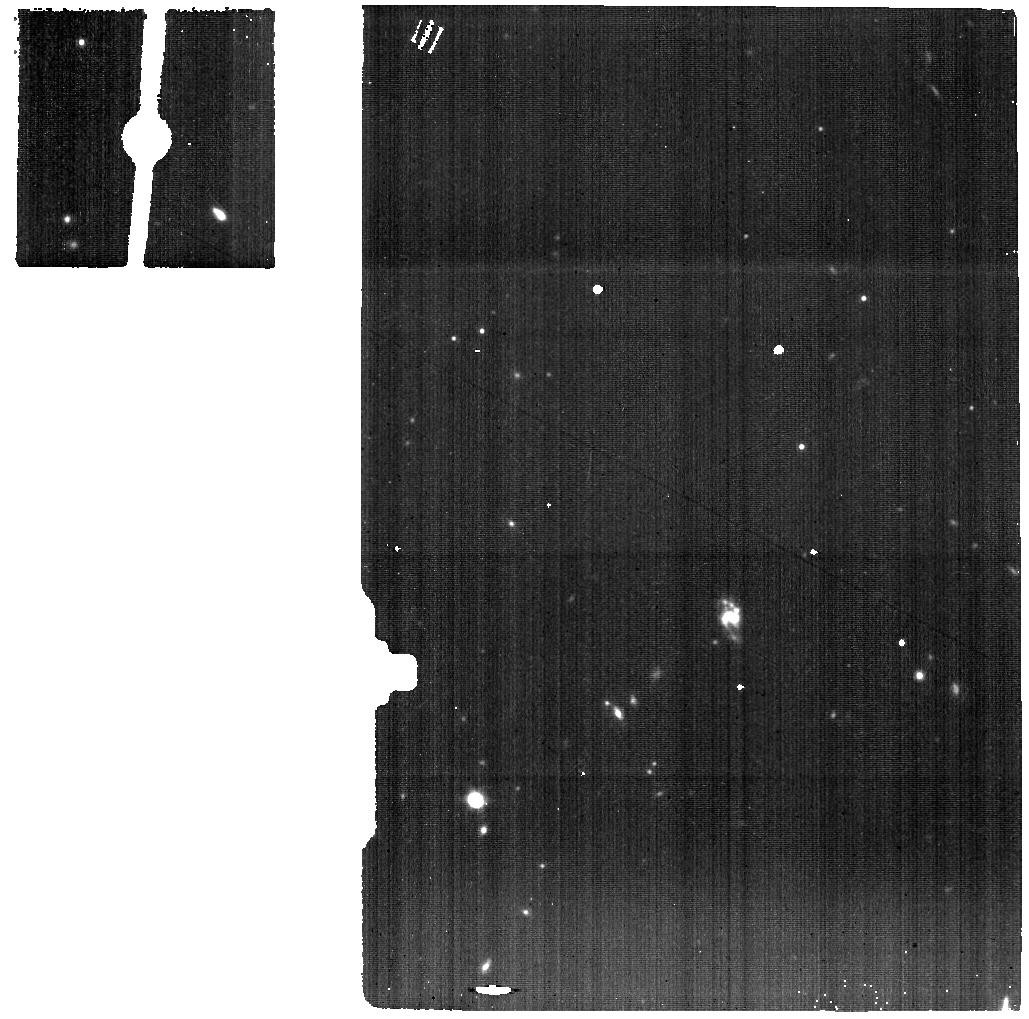
Target: SDSSJ0749-BG
Instrument: MIRI
Filter: F1000W
Exposure: 37 min
Observation ID: jw02654-o006_t006_miri_f1000w

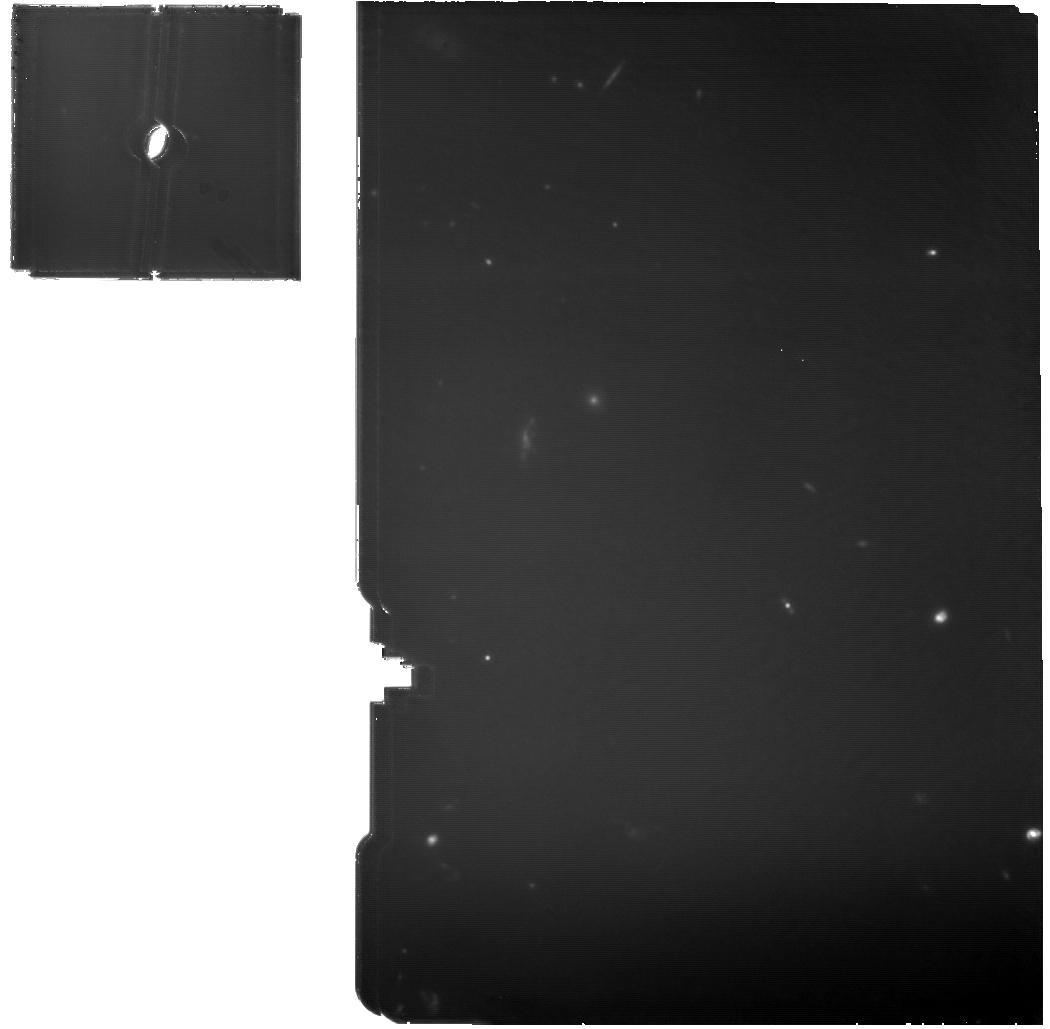
Target: SDSSJ0841-MIRI
Instrument: MIRI
Filter: F1130W
Exposure: 2.4 h
Observation ID: jw02654-o002_t002_miri_f1130w

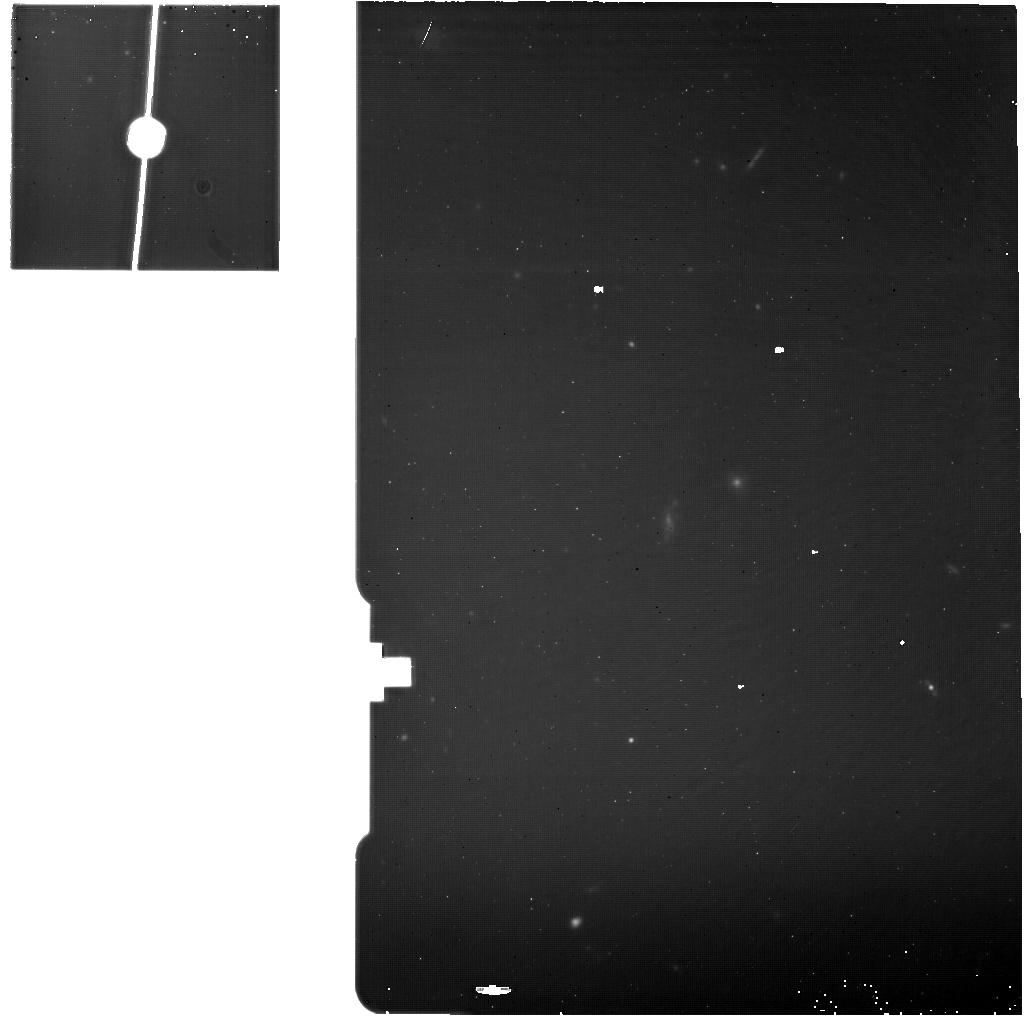
Target: SDSSJ0841-BG
Instrument: MIRI
Filter: F1130W
Exposure: 37 min
Observation ID: jw02654-o003_t003_miri_f1130w

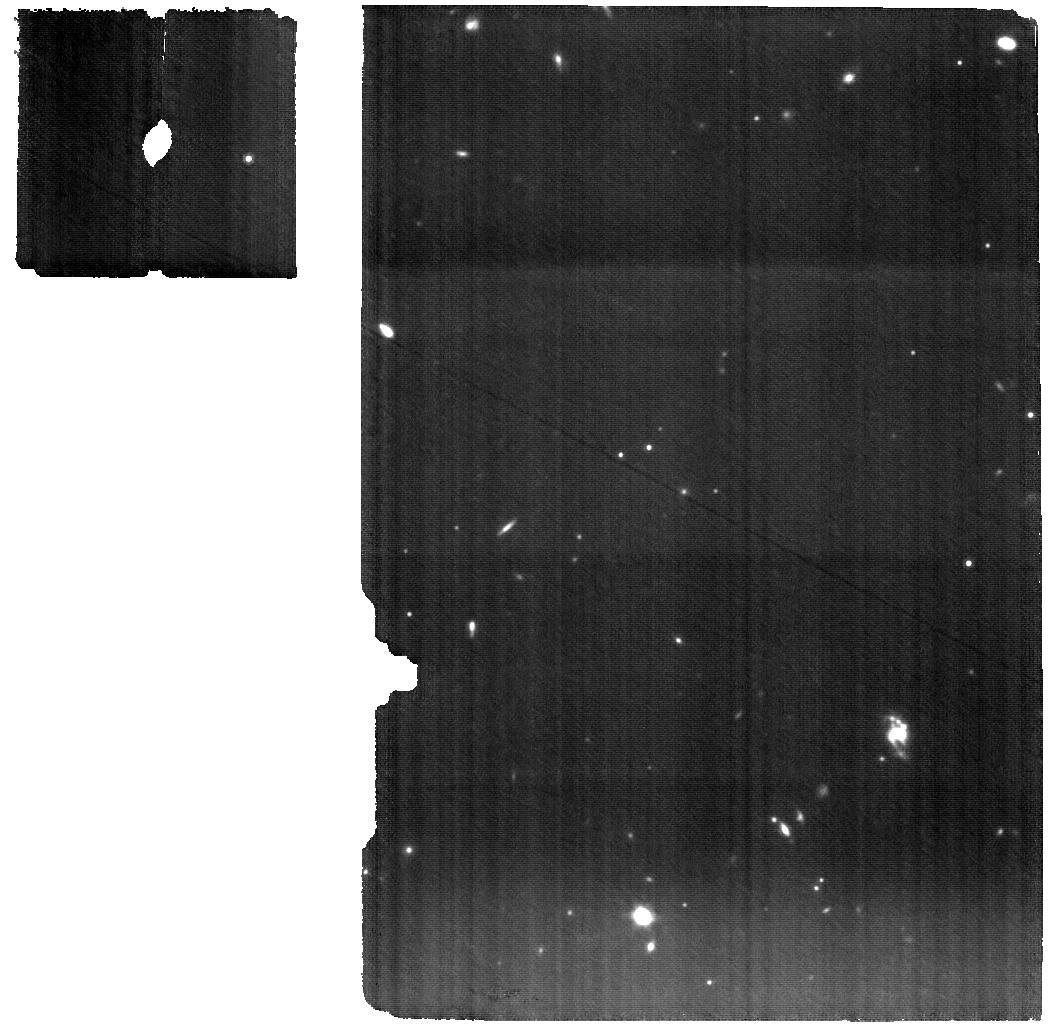
Target: SDSSJ0749-MIRI
Instrument: MIRI
Filter: F1000W
Exposure: 2.4 h
Observation ID: jw02654-o005_t005_miri_f1000w

Kpc-scale dual supermassive black holes and their impact on galaxy formation at cosmic noon (PI: Ishikawa, Yuzo)

The search for dual supermassive black holes is of immense interest in modern astrophysics. Following a merger of two galaxies, the two central supermassive black holes evolve into a bound binary and further inspiral until they eventually coalesce into a single merger product. If black holes are actively accreting during the inspiral, such objects can be observed as a dual or binary quasar. Gaia observations have enabled a novel technique to search for such dual quasars at previously unreachable sub-kpc scales, based on the small motions of the light centroid as the two sources vary stochastically. We propose to study two kpc-scale dual quasars identified with this method and confirmed with follow-up observations at z=2-3, the peak epoch of galaxy formation. Dual quasars at this epoch are not well characterized, especially due limited wavelength coverage of key spectral features and stringent spatial resolution requirements. The unprecedented NIR sensitivity, spatial resolution, and spectral coverage of JWST will enable us to study the gas dynamics in dual quasars for the first time at these redshifts. We propose to use the IFU capabilities of NIRSpec and MIRI to study the impact of these dual quasars on their hosts and to probe the quasar fueling mechanisms, host galaxy merger signatures, host stellar continuum, and merger induced star formation.